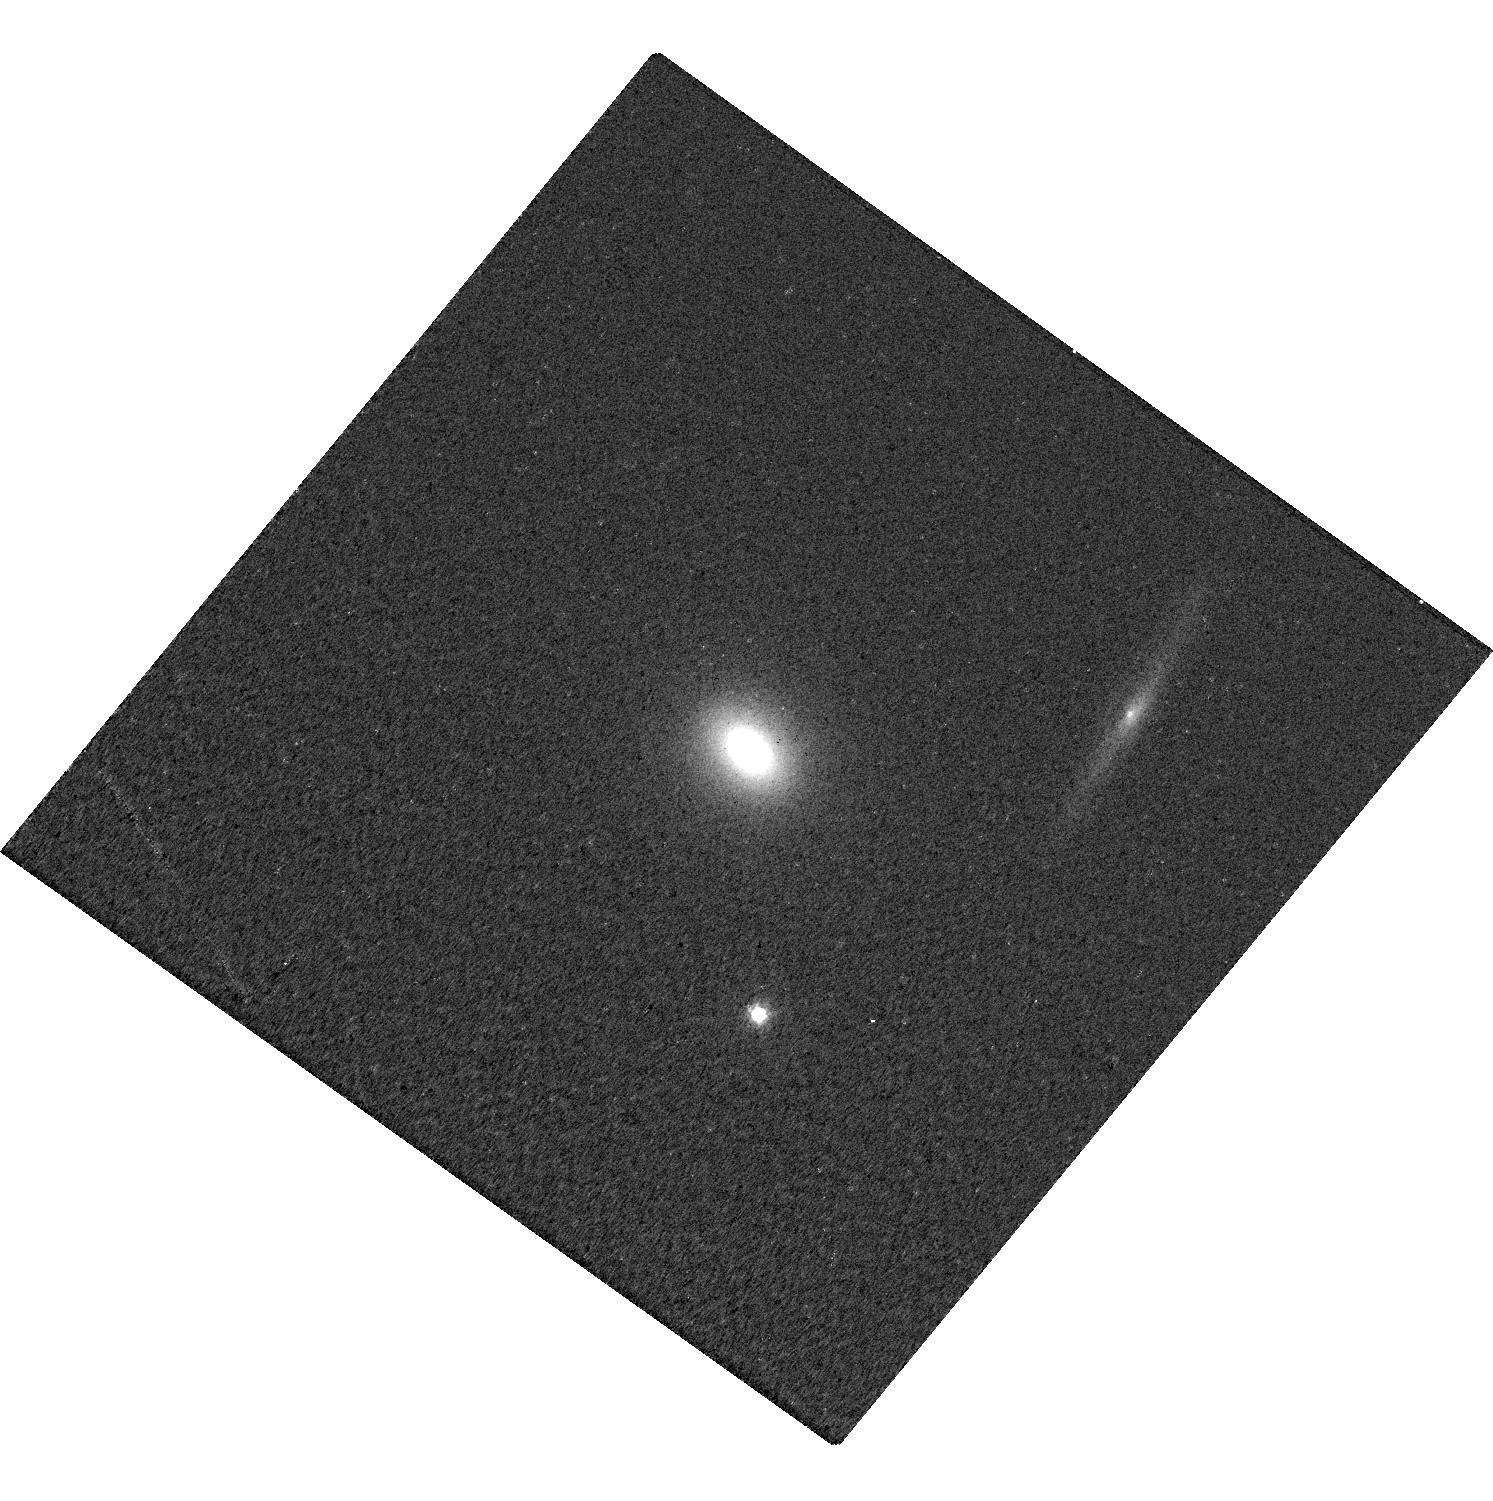
Target: ASASSN-14LI. Instrument: WFC3/UVIS. Filter: F621M. Exposure: 5 min. Observation ID: hst_13026_04_wfc3_uvis_f621m_ic3504

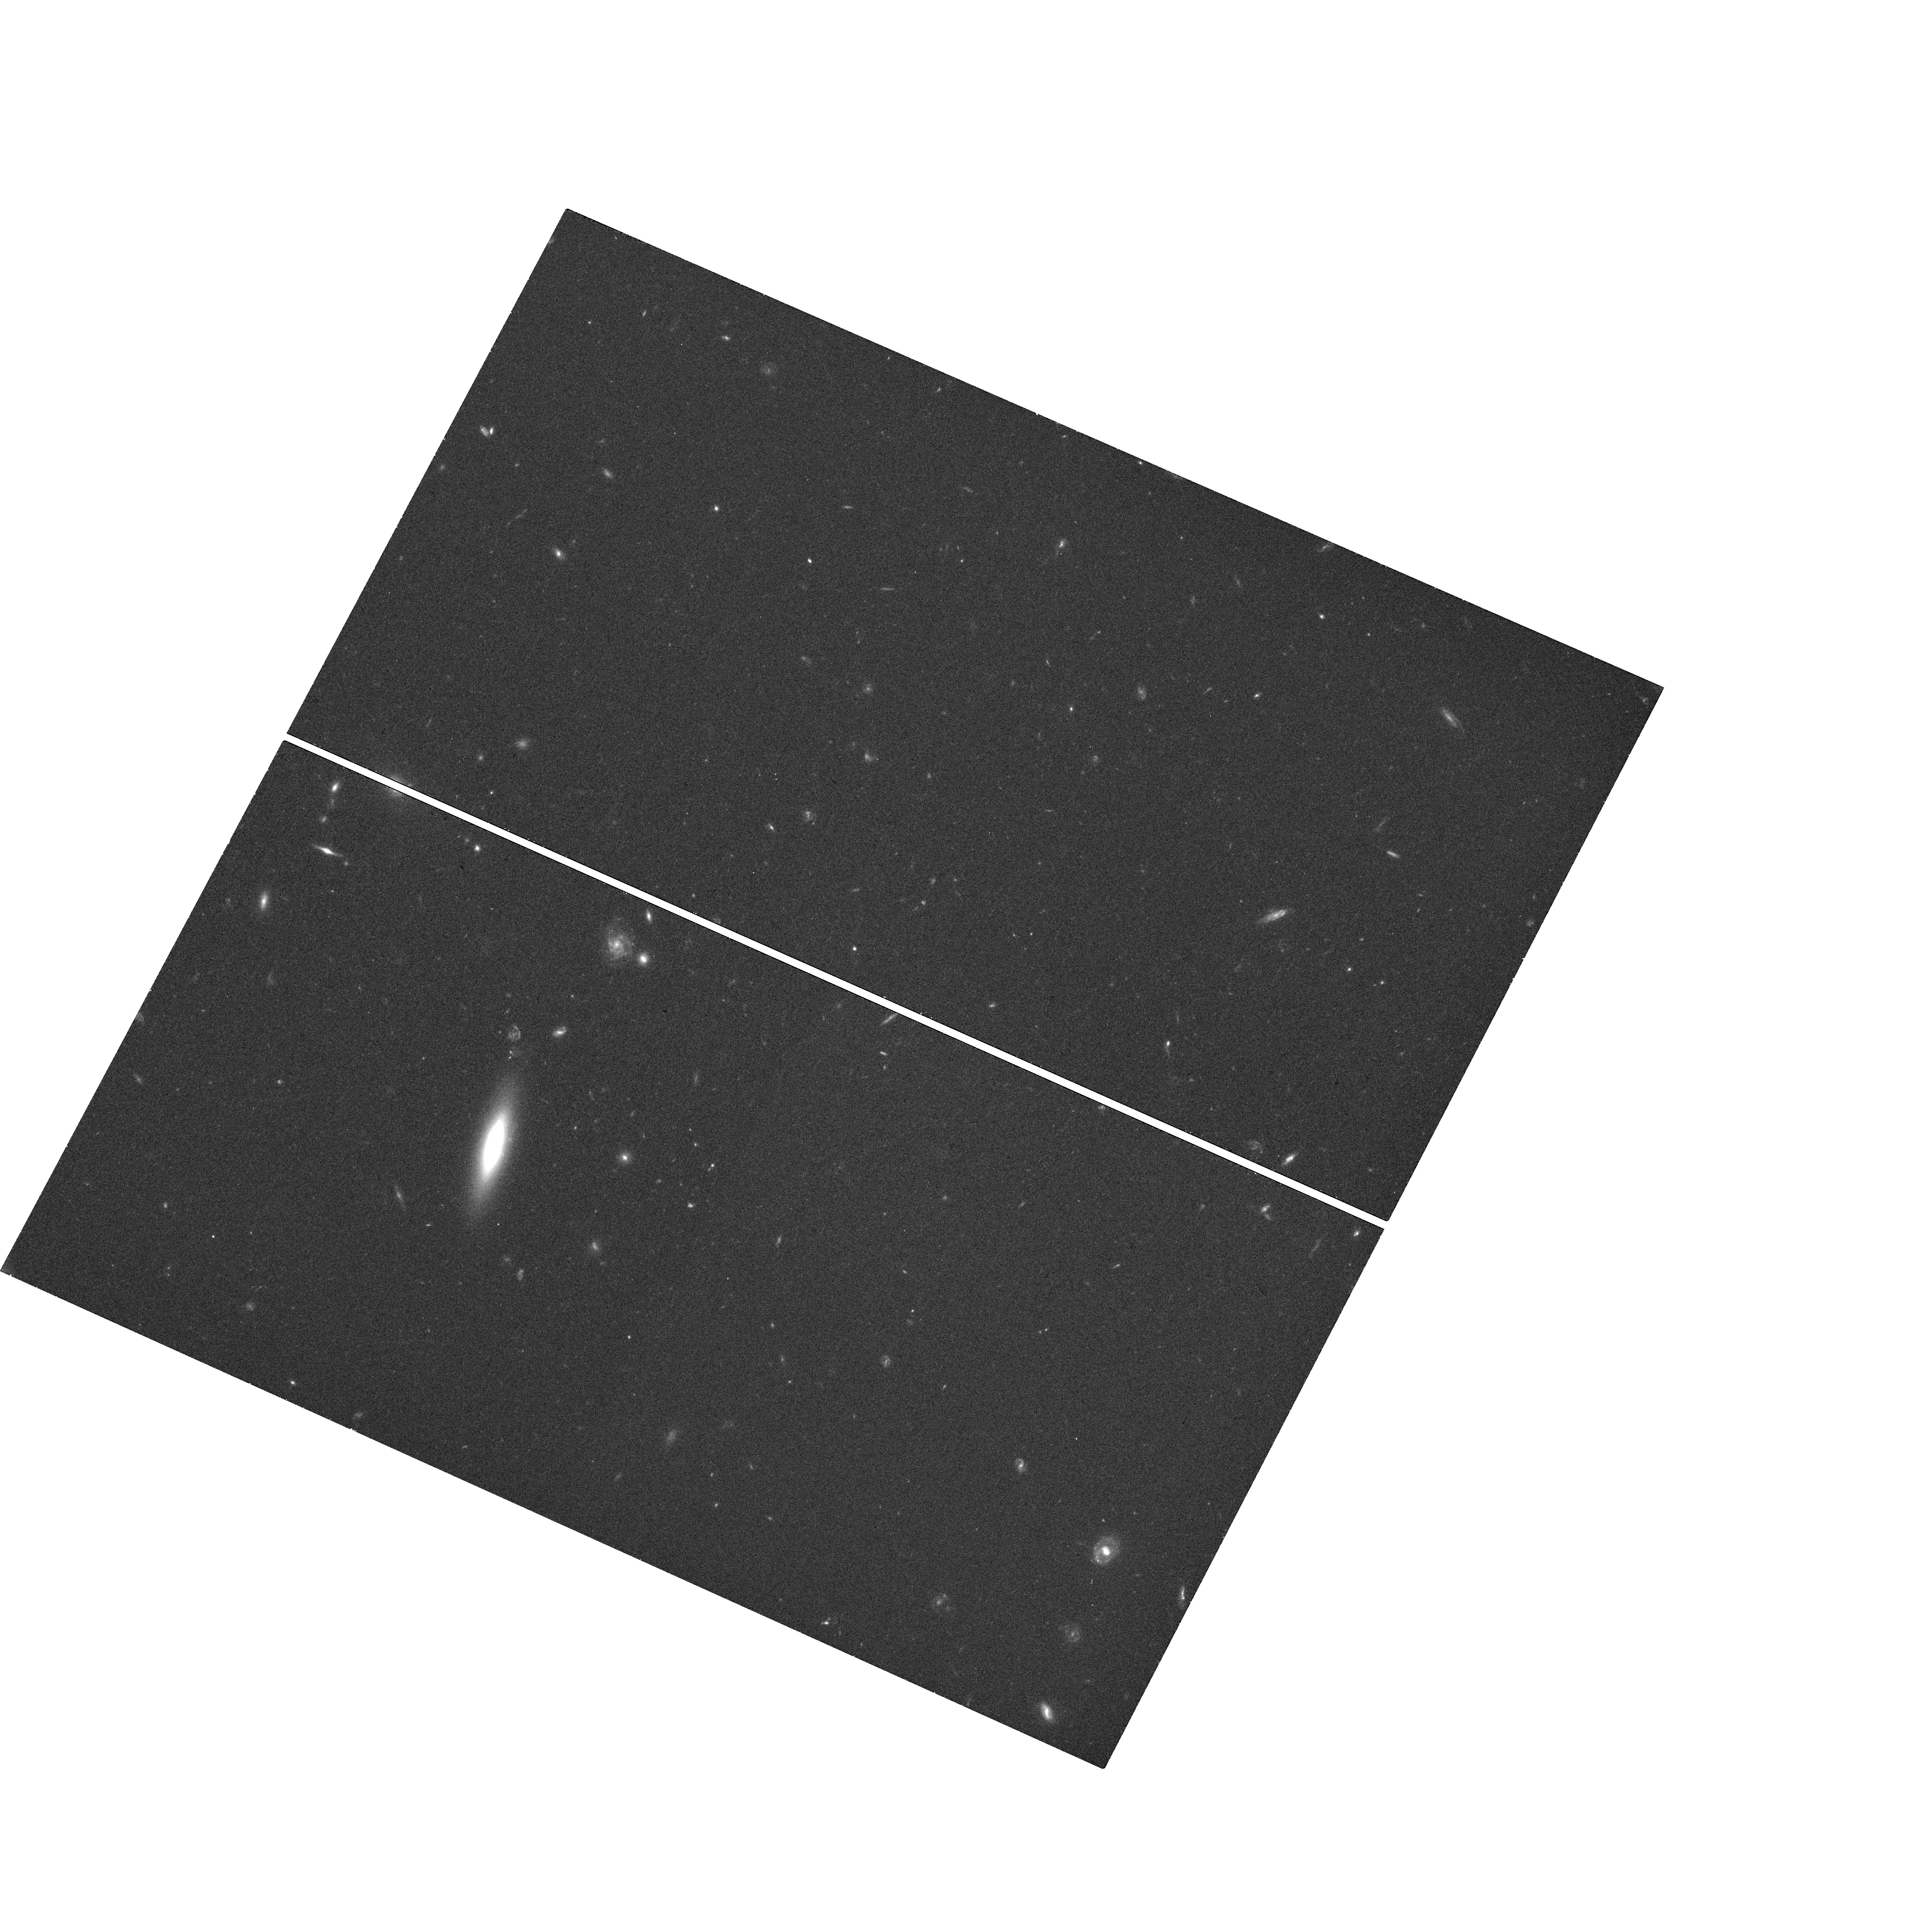
Target: ASASSN-14AE. Instrument: WFC3/UVIS. Filter: F606W. Exposure: 16 min. Observation ID: hst_13026_05_wfc3_uvis_f606w_ic3505

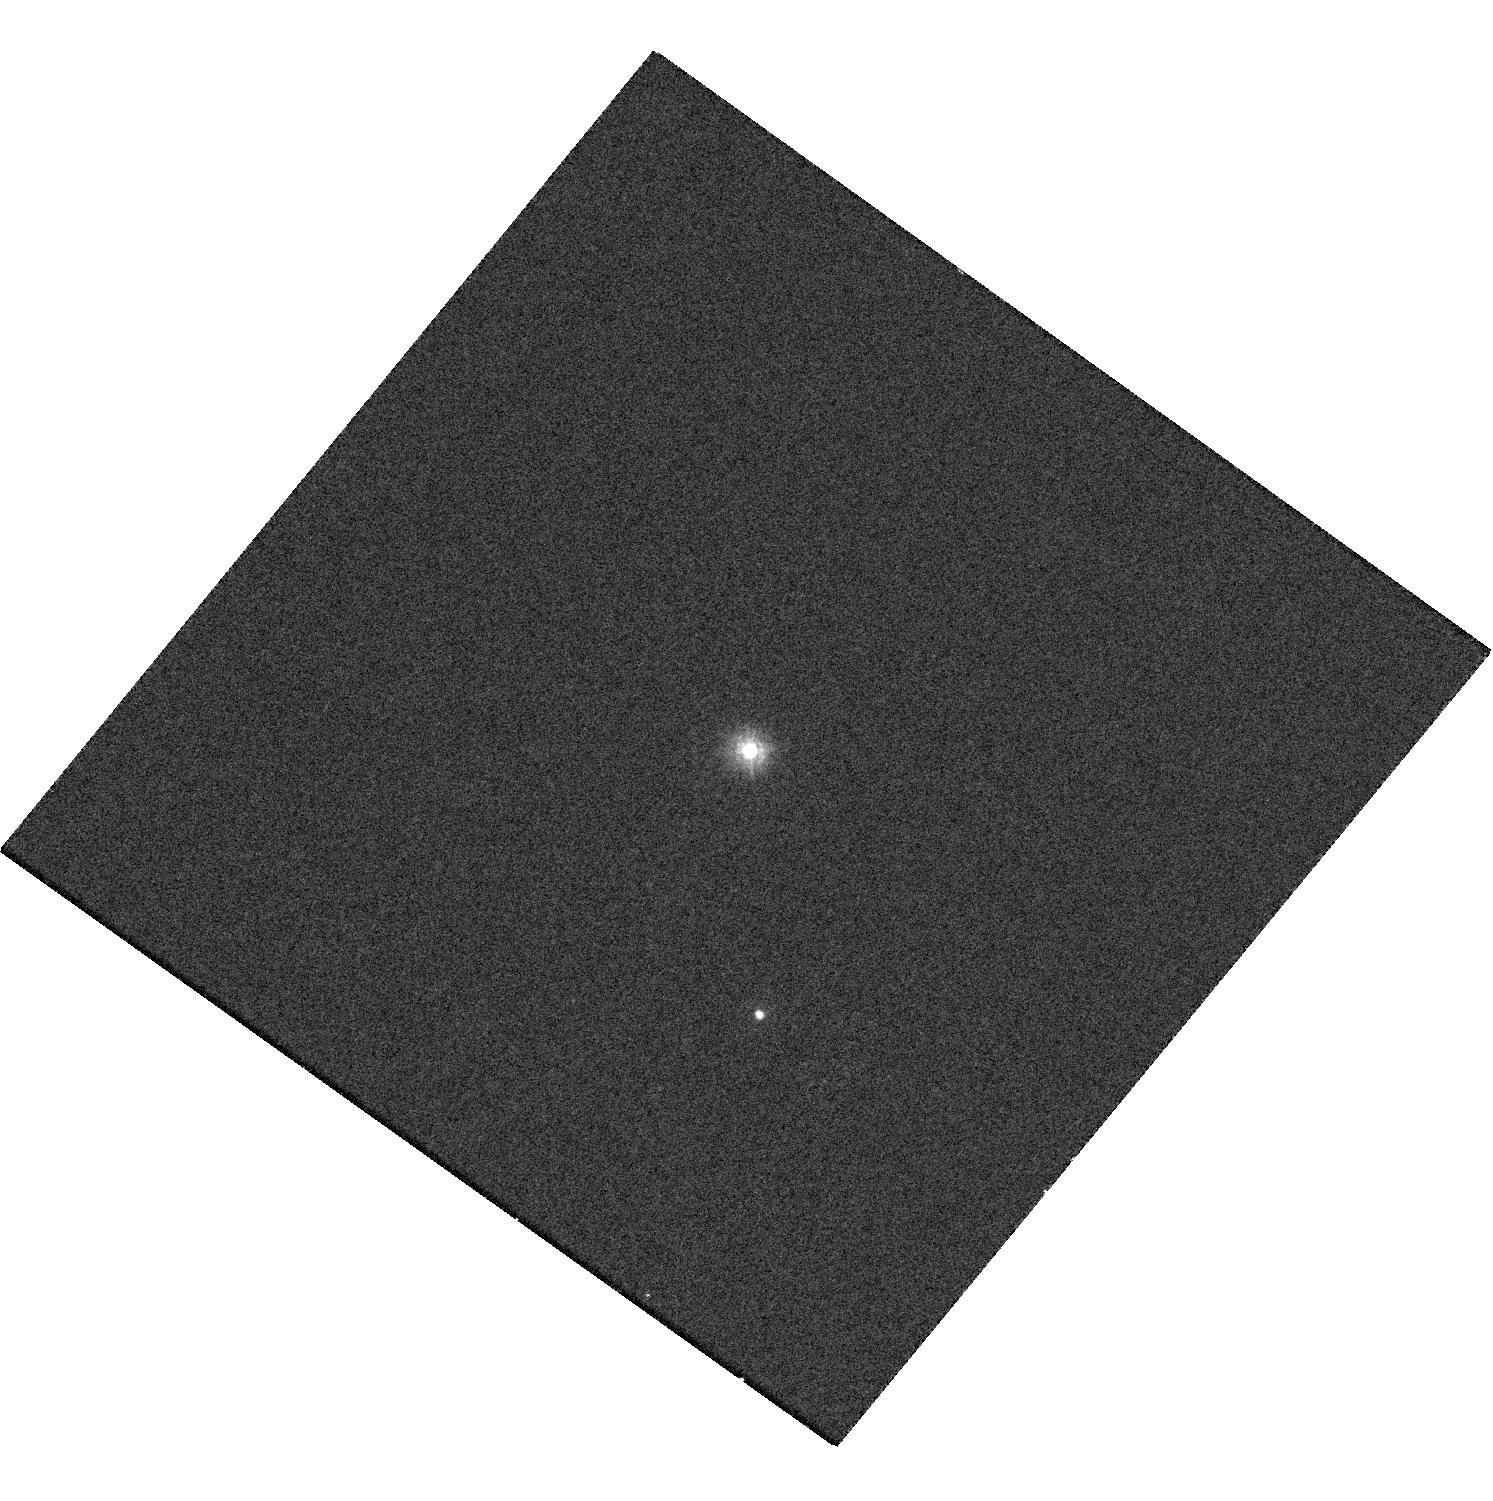
Target: ASASSN-14LI. Instrument: WFC3/UVIS. Filter: F225W. Exposure: 10 min. Observation ID: hst_13026_04_wfc3_uvis_f225w_ic3504

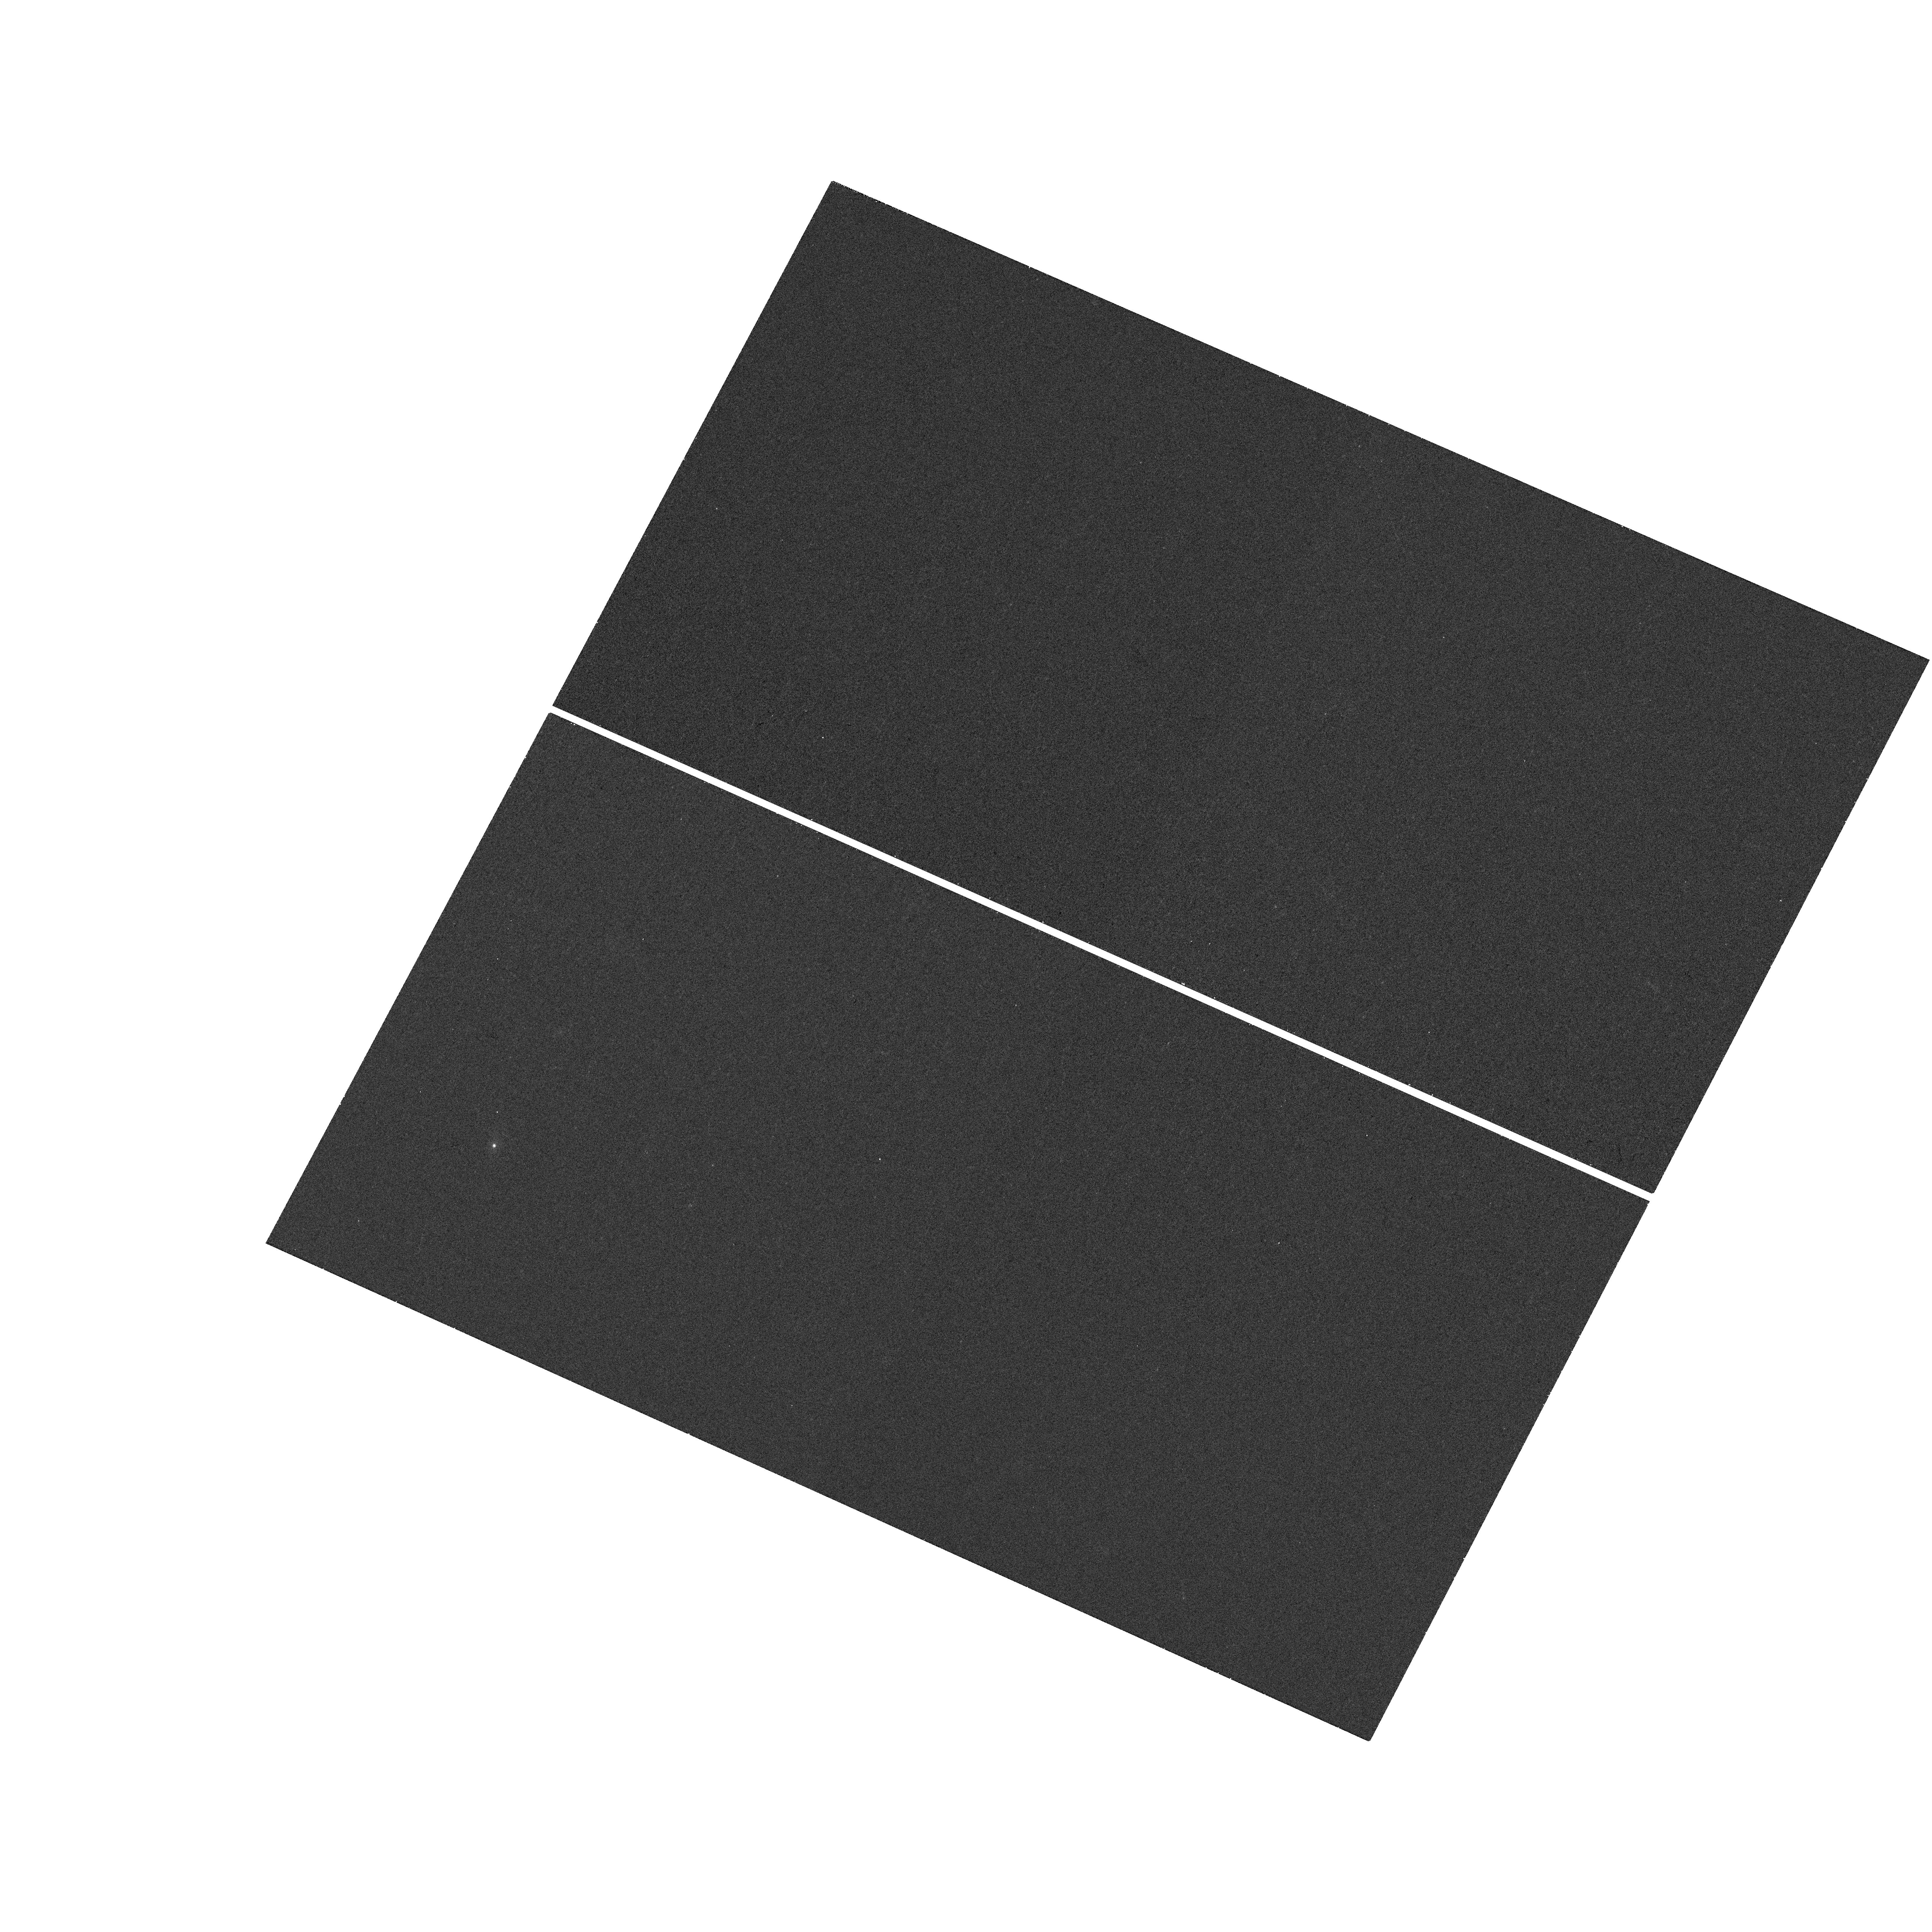
Target: ASASSN-14AE. Instrument: WFC3/UVIS. Filter: F275W. Exposure: 17 min. Observation ID: hst_13026_03_wfc3_uvis_f275w_ic3503

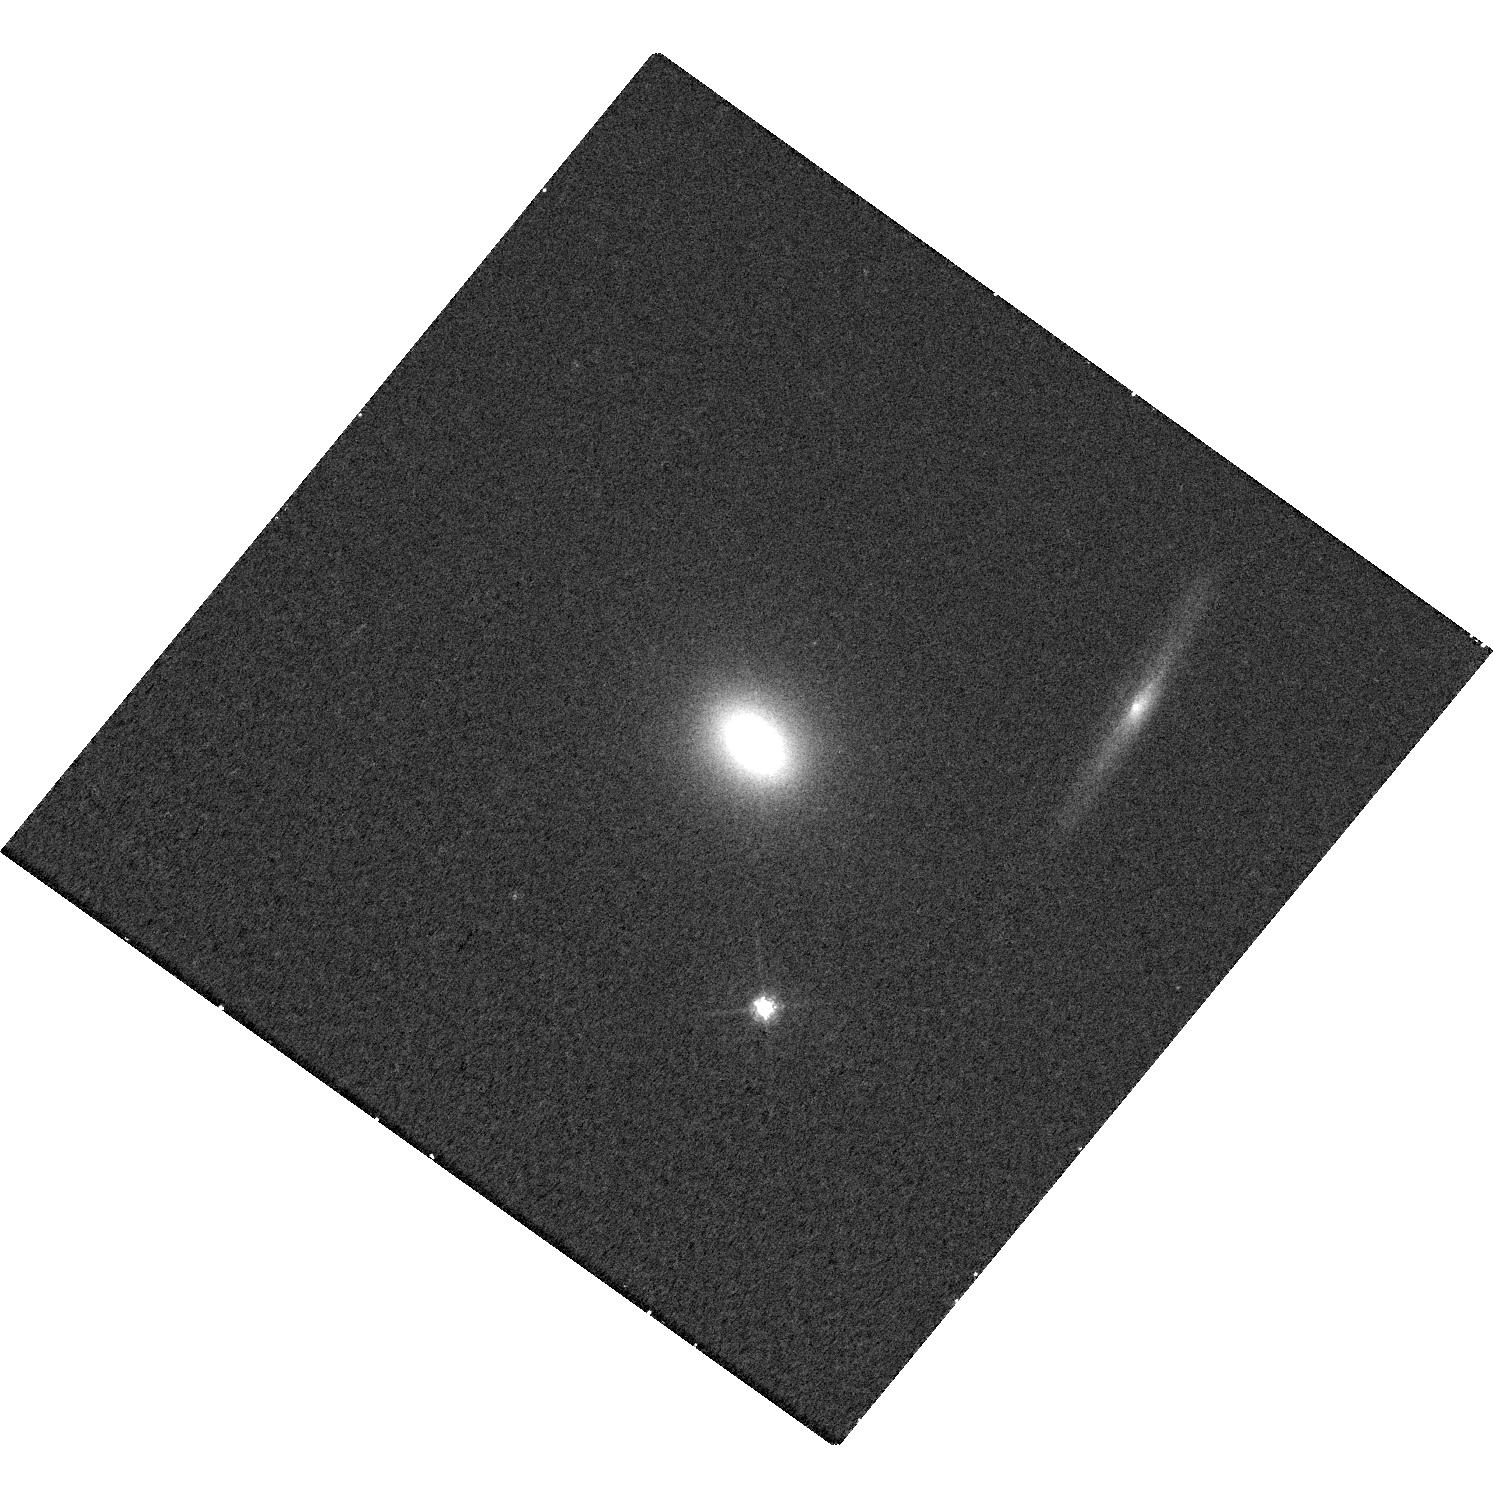
Target: ASASSN-14LI. Instrument: WFC3/UVIS. Filter: F621M. Exposure: 8 min. Observation ID: hst_13026_06_wfc3_uvis_f621m_ic3506

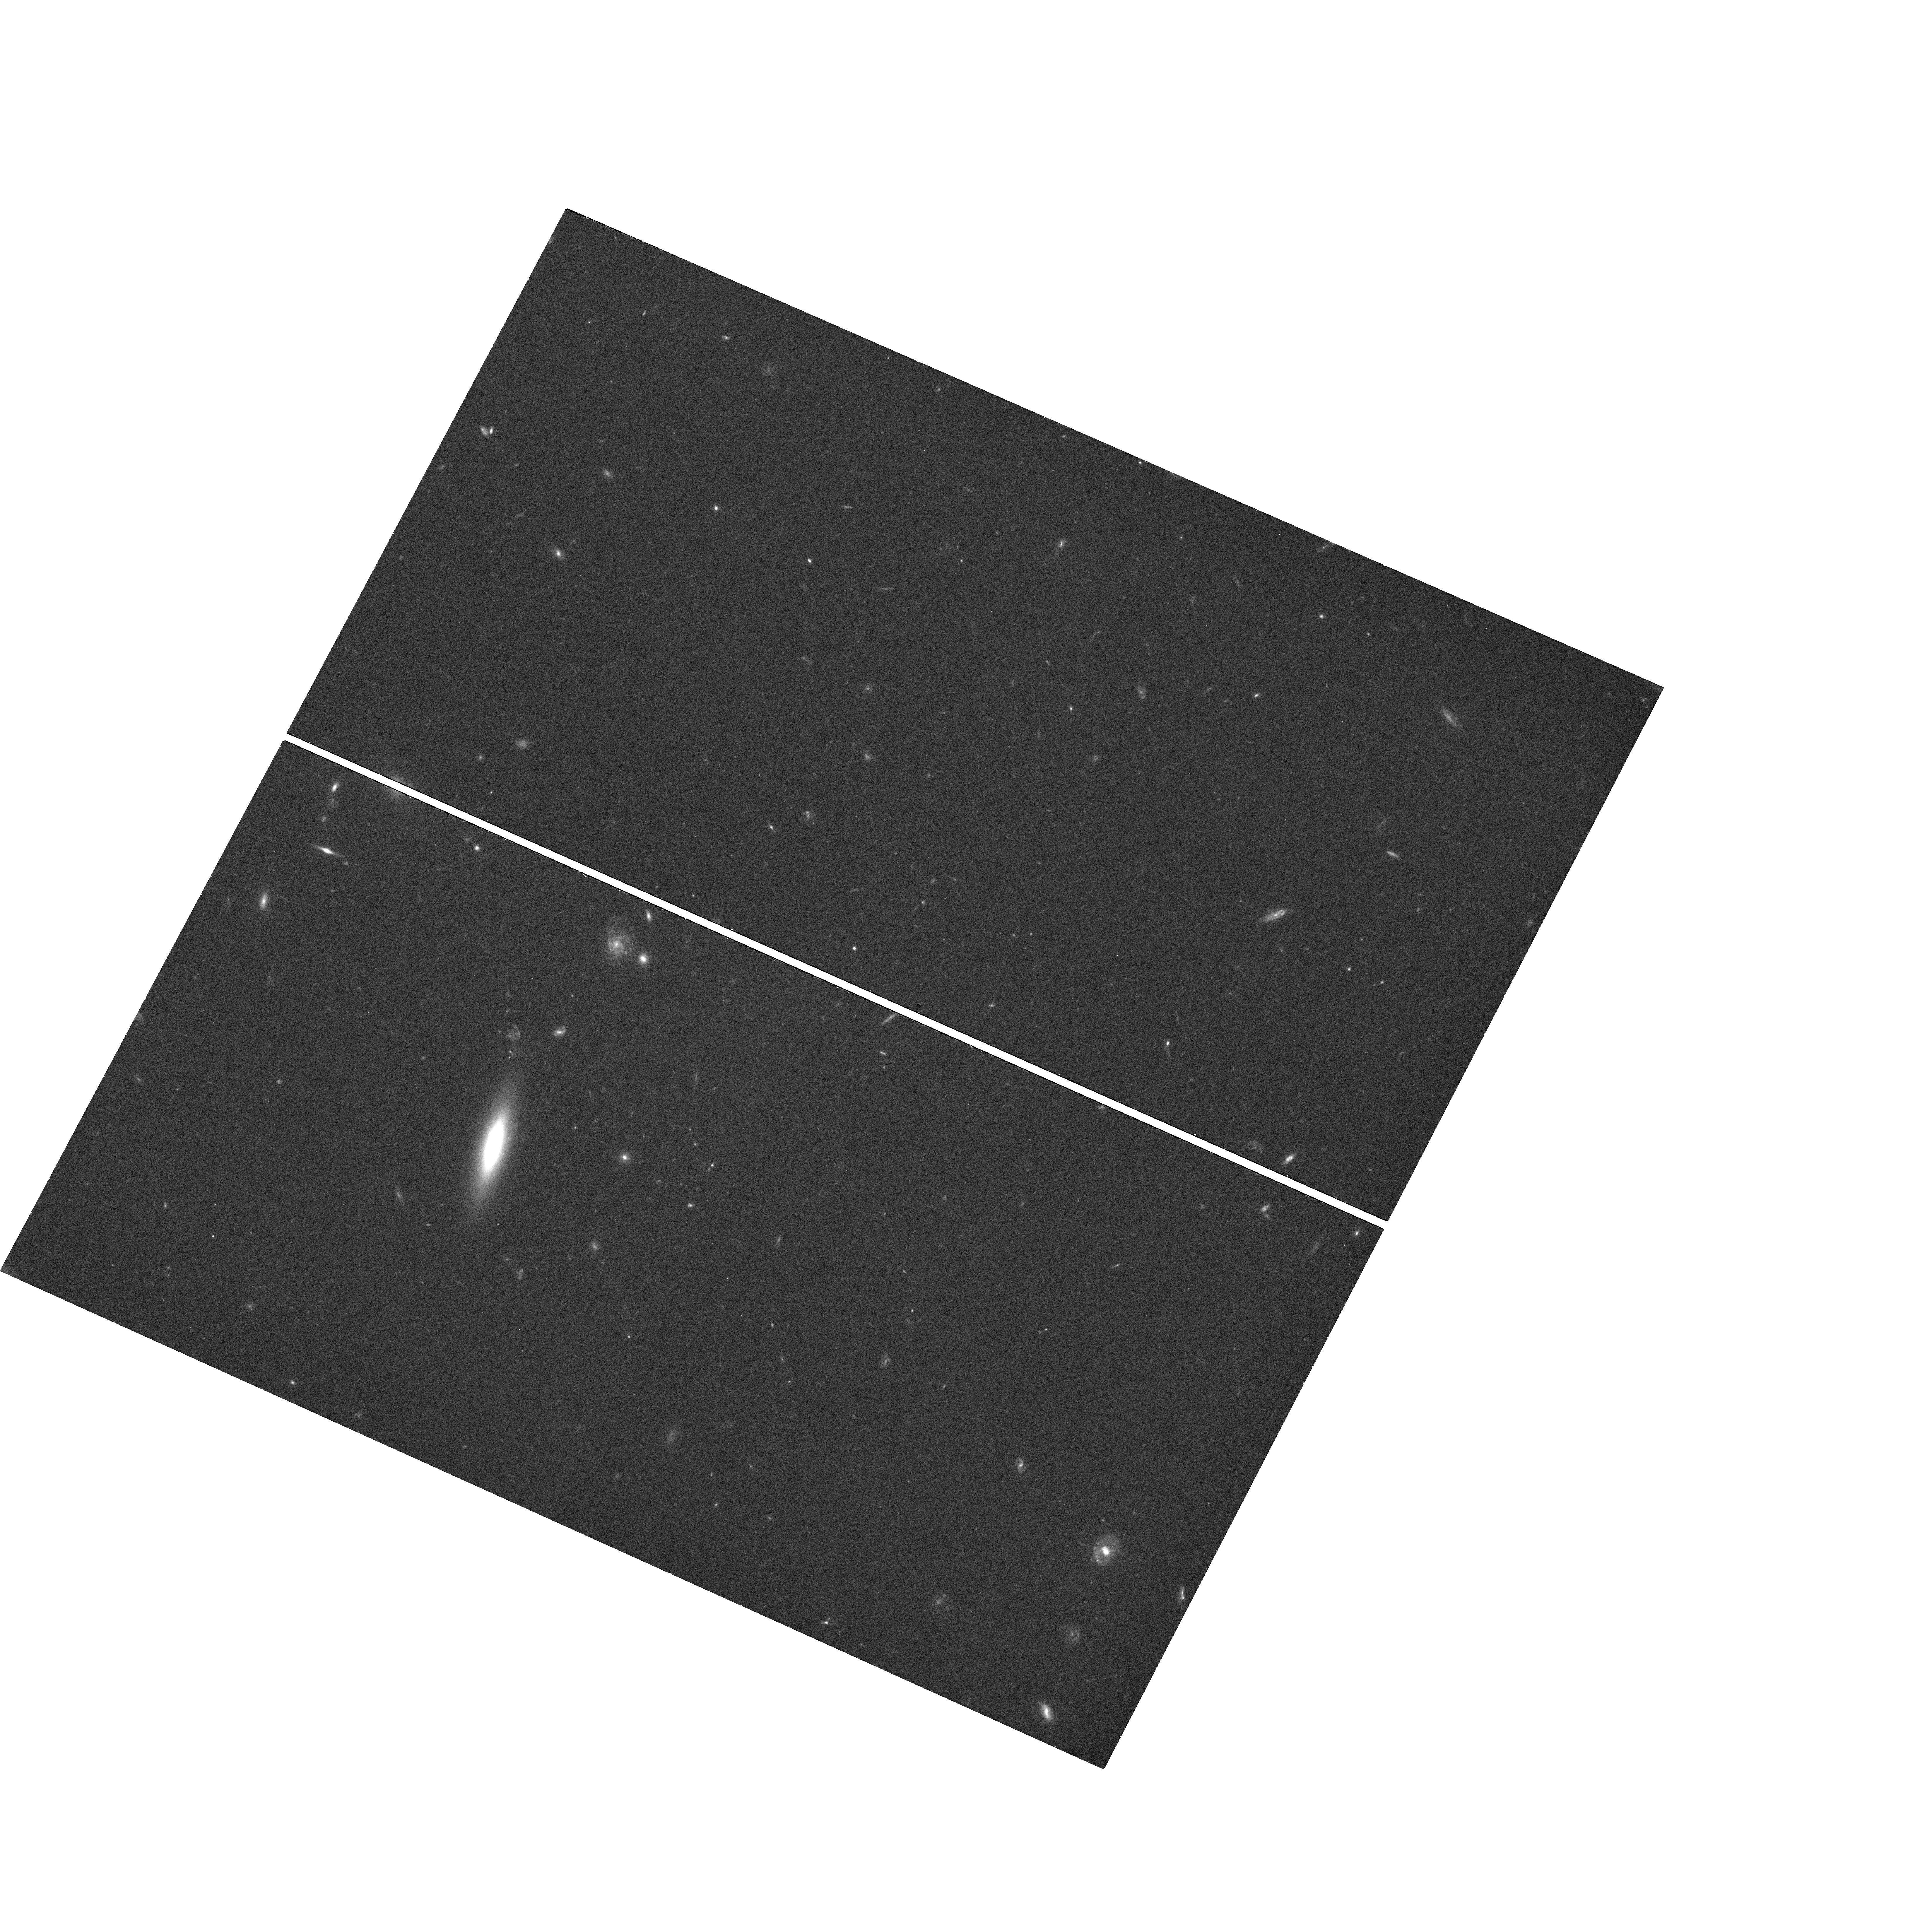
Target: ASASSN-14AE. Instrument: WFC3/UVIS. Filter: F606W. Exposure: 16 min. Observation ID: hst_13026_03_wfc3_uvis_f606w_ic3503

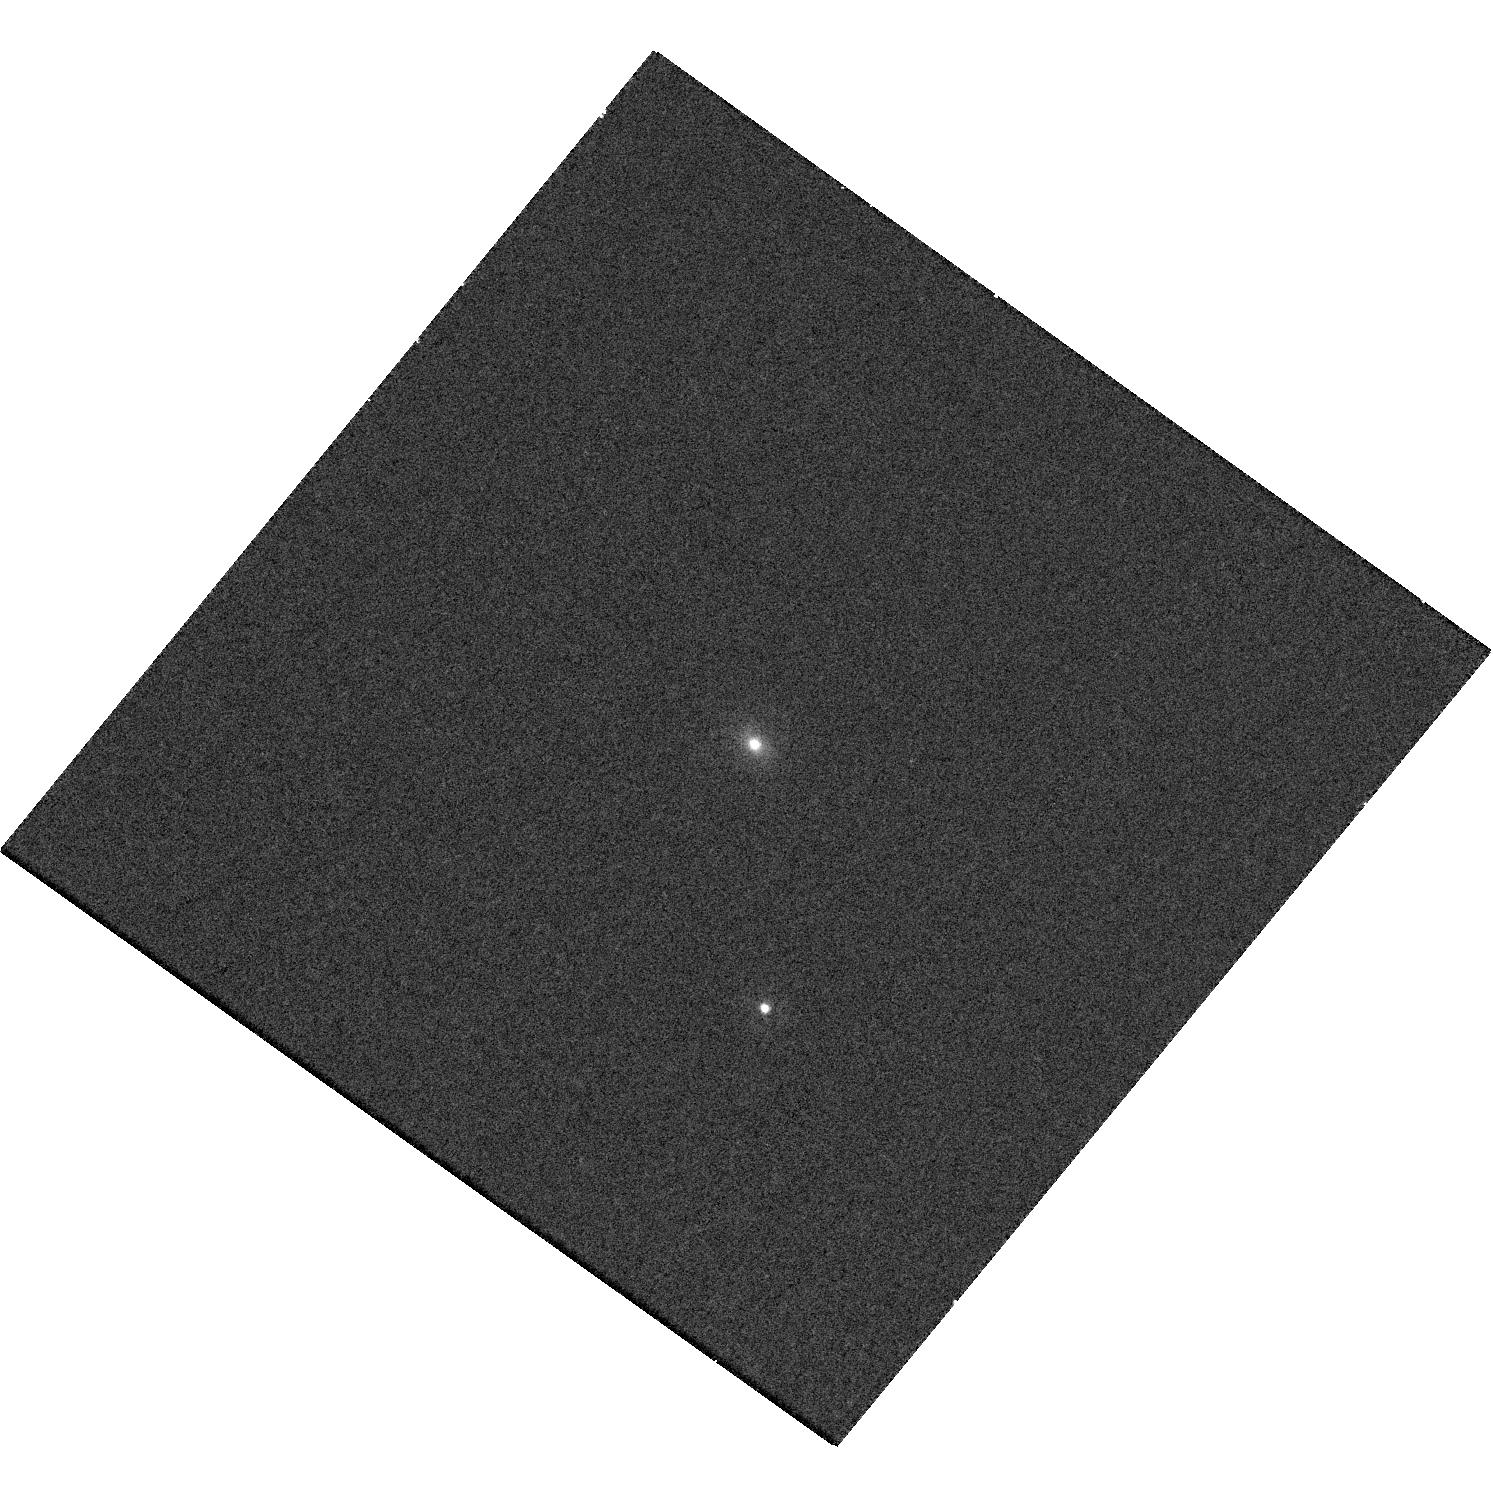
Target: ASASSN-14LI. Instrument: WFC3/UVIS. Filter: F275W. Exposure: 10 min. Observation ID: hst_13026_06_wfc3_uvis_f275w_ic3506

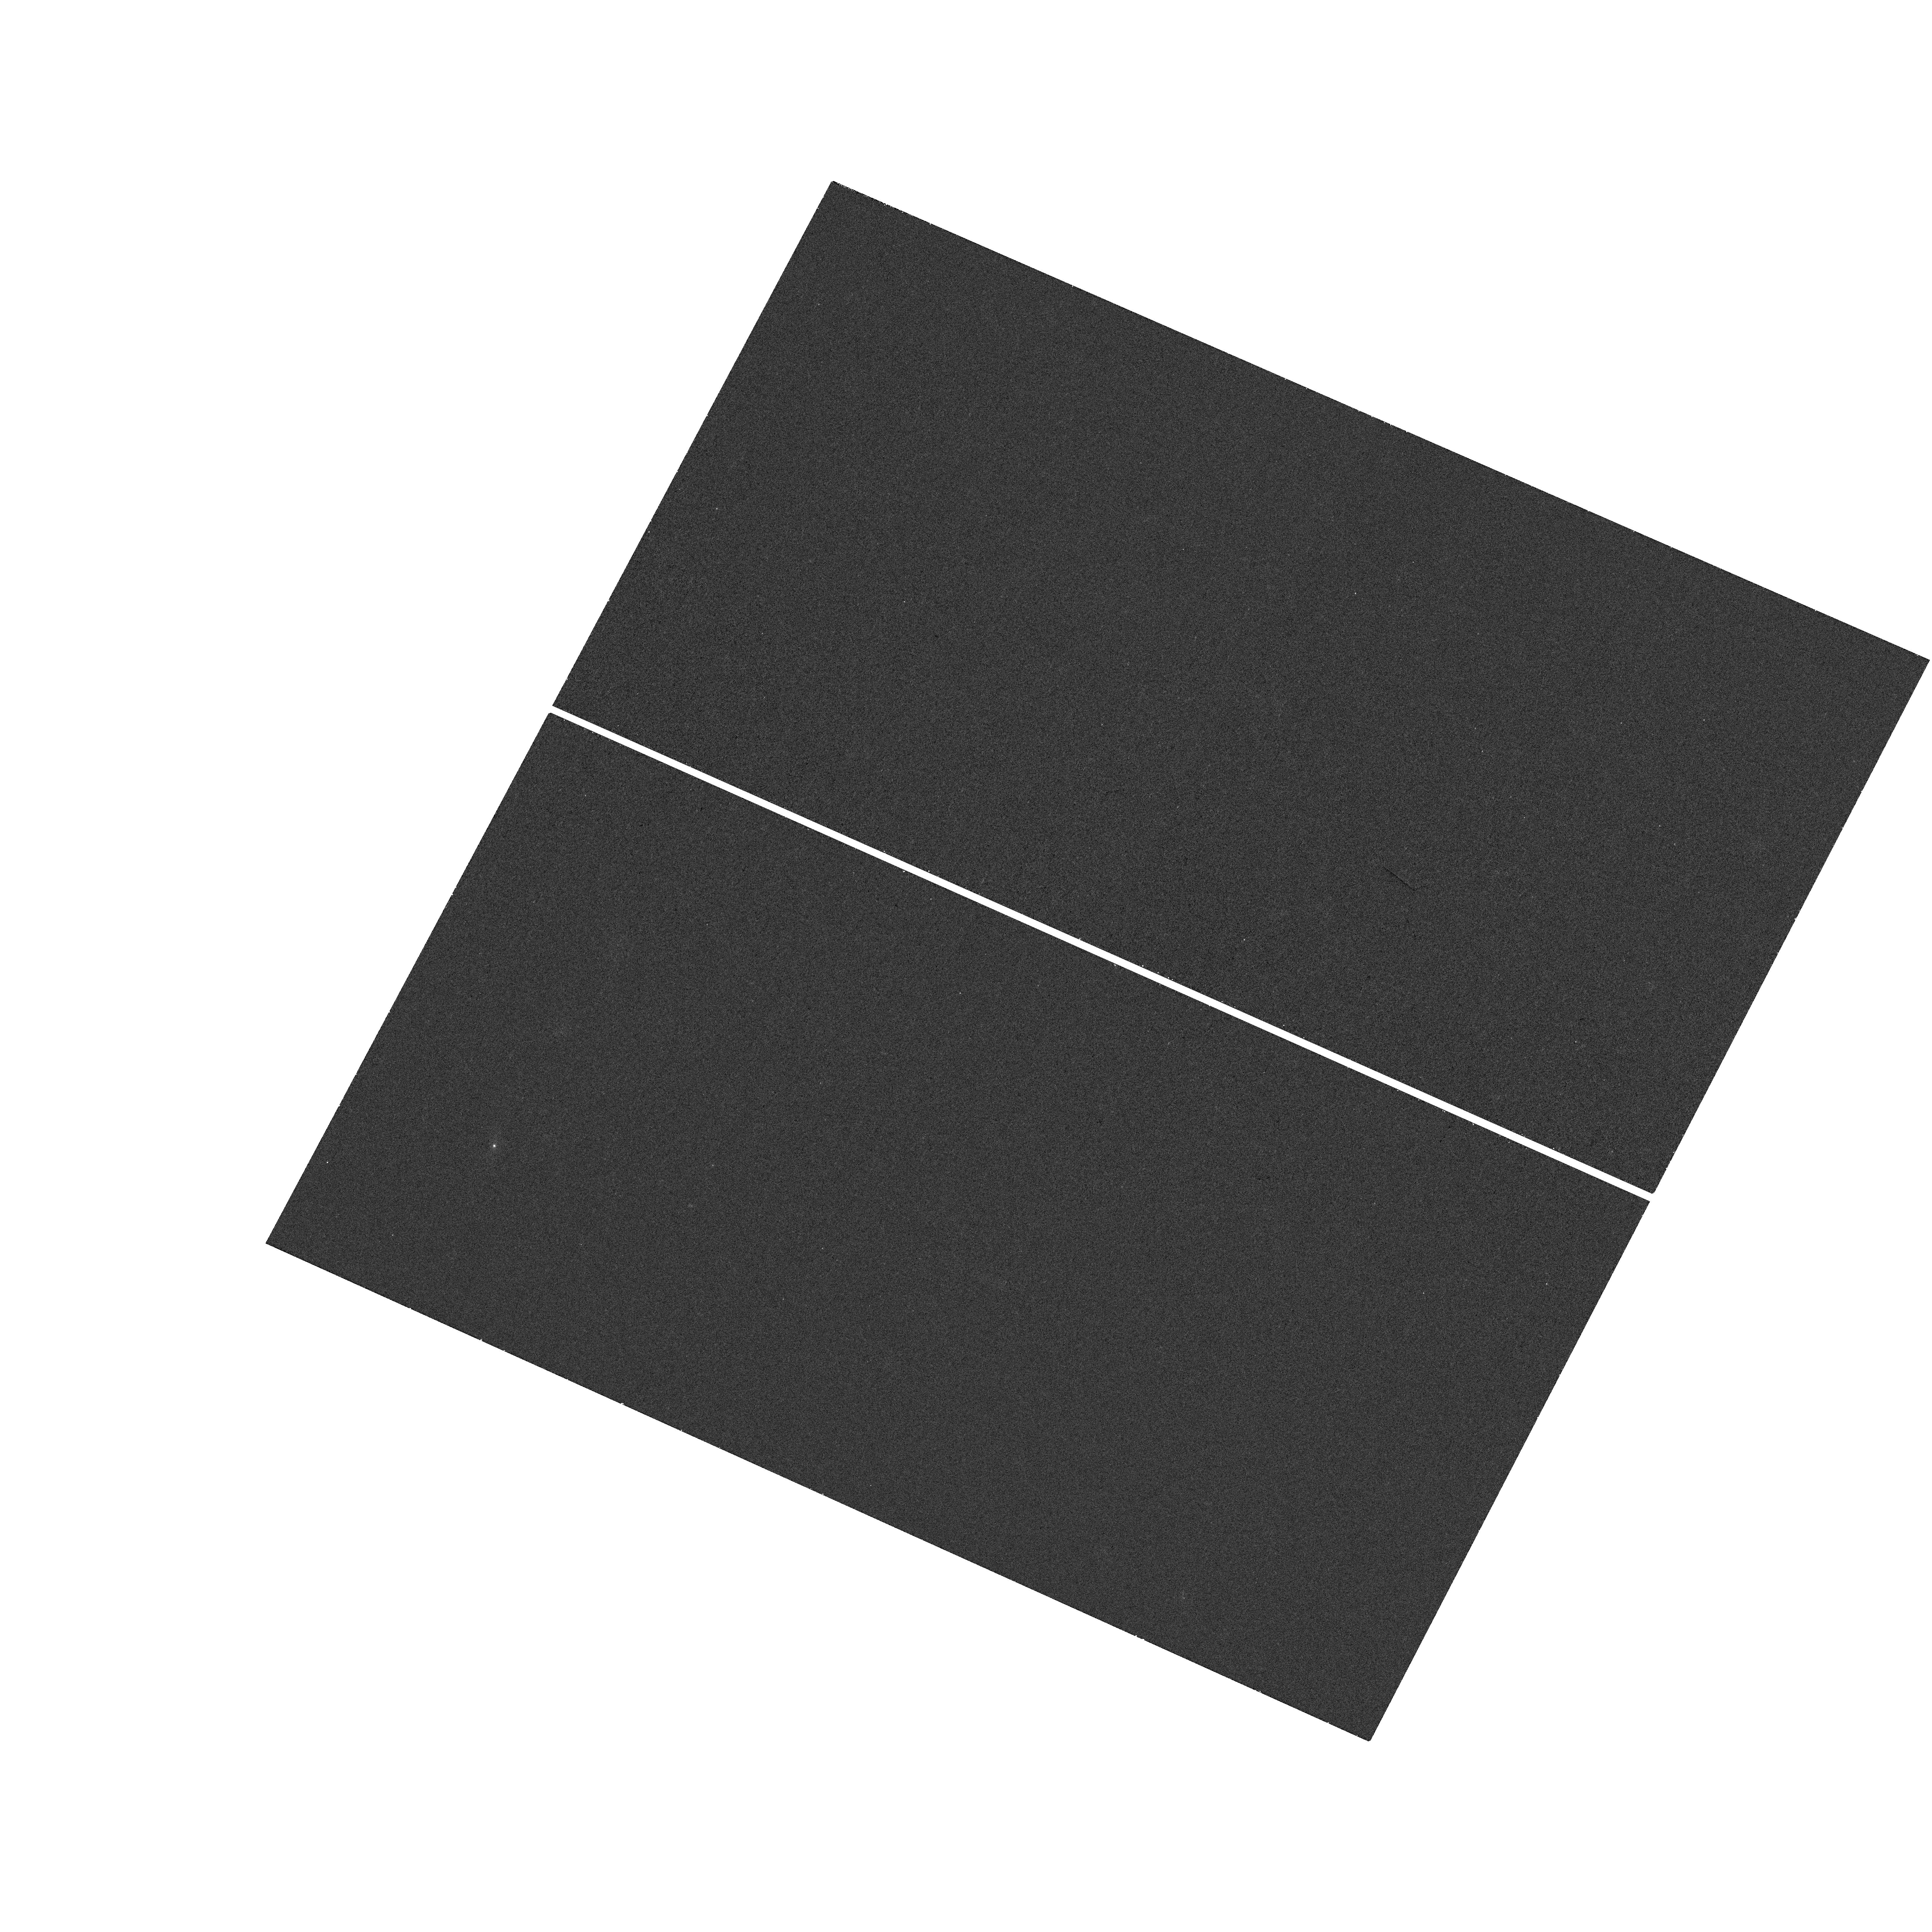
Target: ASASSN-14AE. Instrument: WFC3/UVIS. Filter: F275W. Exposure: 17 min. Observation ID: hst_13026_05_wfc3_uvis_f275w_ic3505

XMM-Newton Target of Opportunity of Tidal Disruption Events (PI: Levan, Andrew James)

Tidal disruption events (TDEs), where a star is disrupted by a massive black hole provide a unique probe. They illuminate dynamics in galactic nuclei, and may provide constraints on rates of low frequency gravitational wave transients. A handful of candidates have been uncovered, with our recent discovery of a new class of relativistic TDE dramatically adding to the breadth of the population. Here we propose to characterise the spectral and temporal properties of of up to two TDEs found in AO11. As part of a multiwavelength campaign we will use XMM-Newton and HST to track the temperature; search for evidence of non-thermal components and study the long and short timescale variability. In doing so we will create unique panchromatic pictures of these events for the first time.